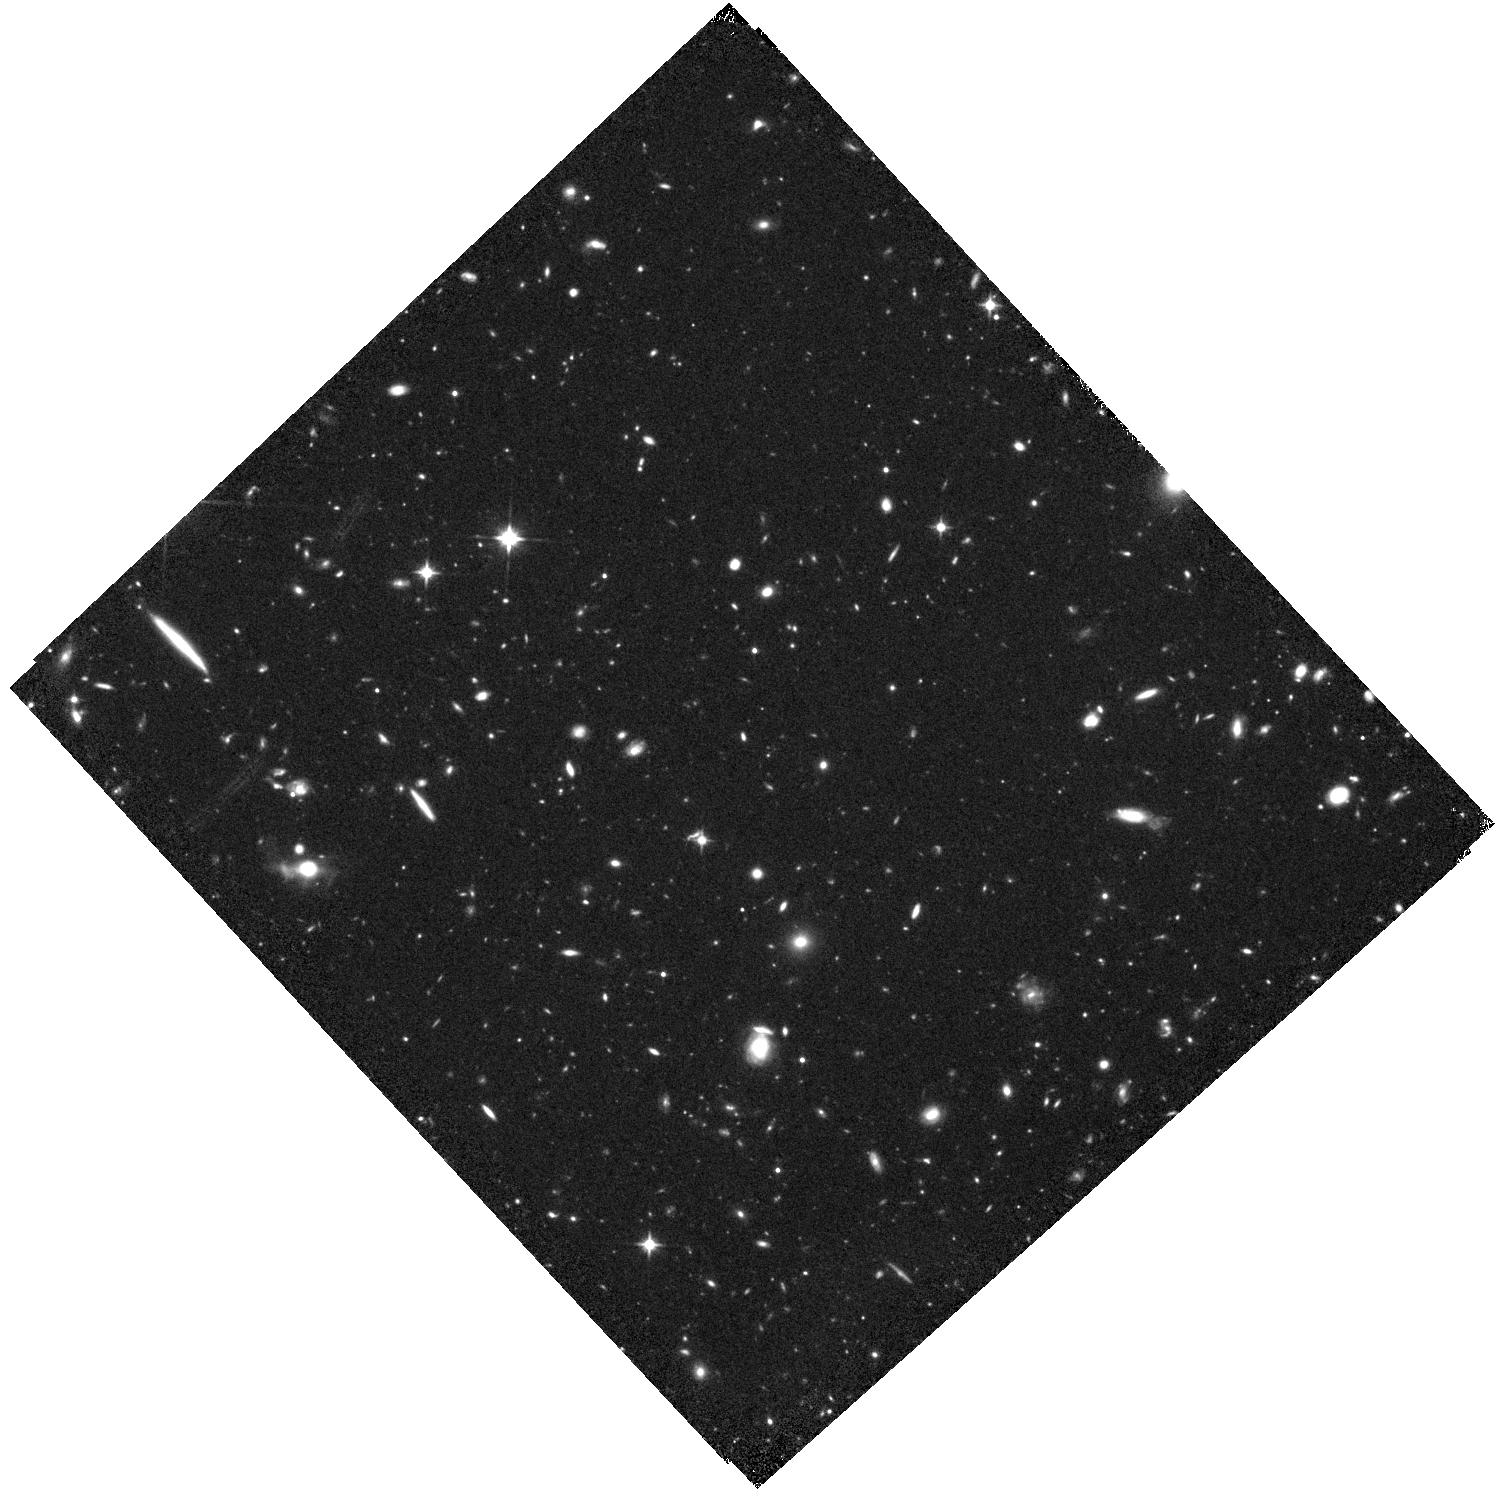
Target: CR7
Instrument: WFC3/IR
Filter: F110W
Exposure: 44 min
Observation ID: hst_14596_01_wfc3_ir_f110w_id7a01

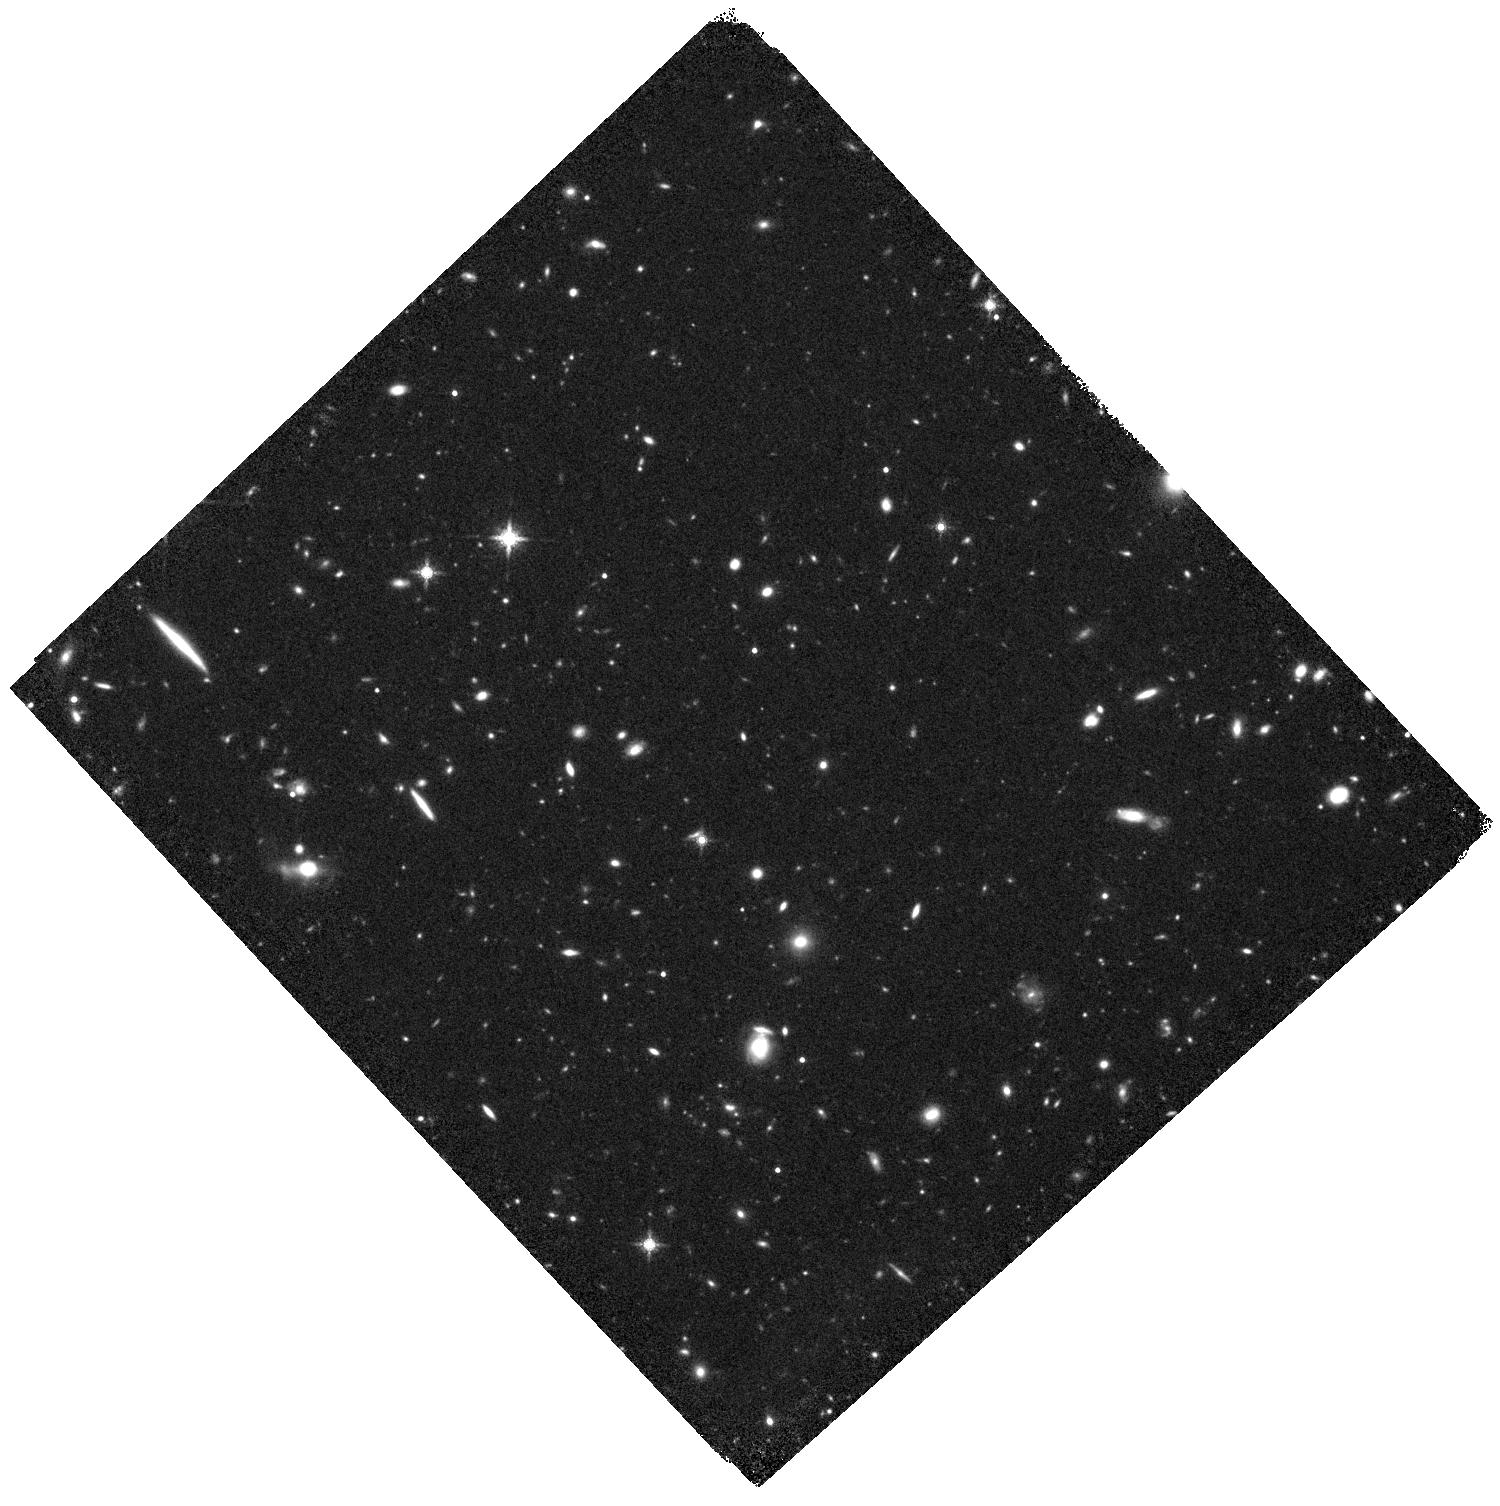
Target: CR7
Instrument: WFC3/IR
Filter: F160W
Exposure: 44 min
Observation ID: hst_14596_01_wfc3_ir_f160w_id7a01

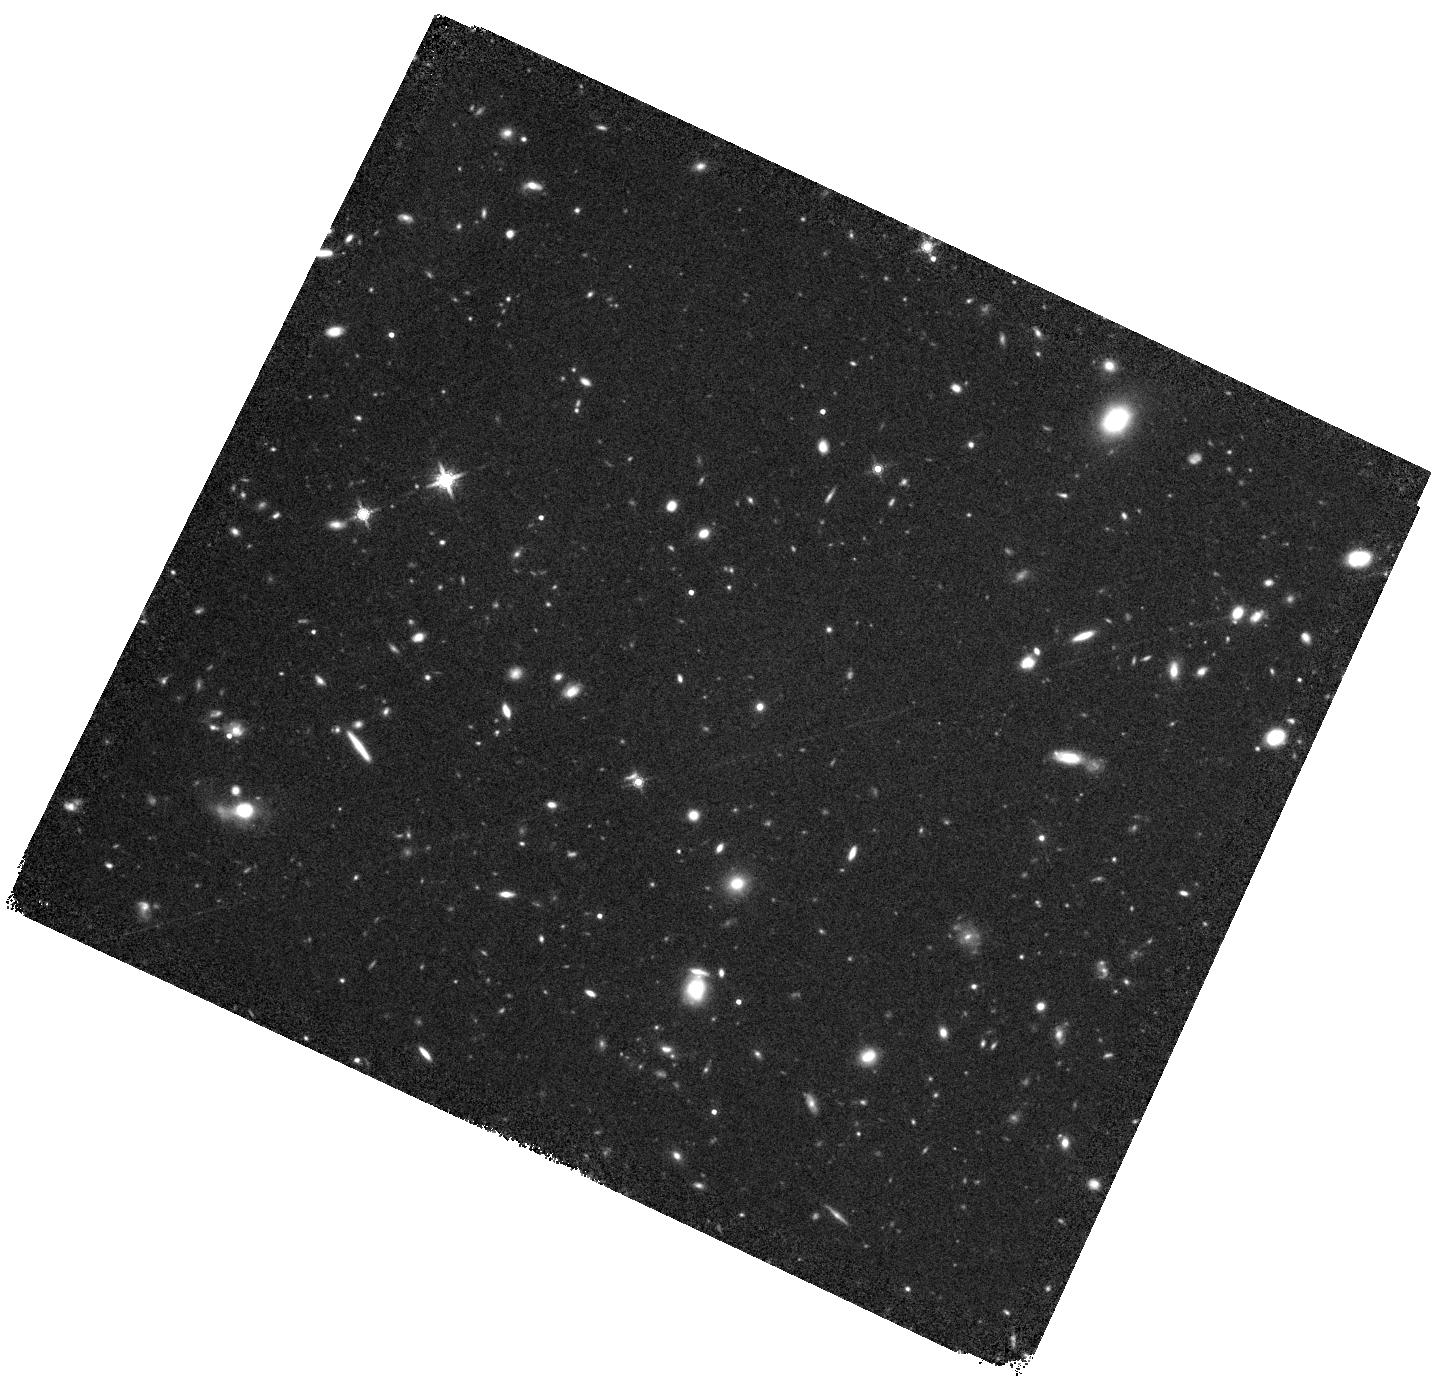
Target: CR7
Instrument: WFC3/IR
Filter: F160W
Exposure: 44 min
Observation ID: hst_14596_02_wfc3_ir_f160w_id7a02

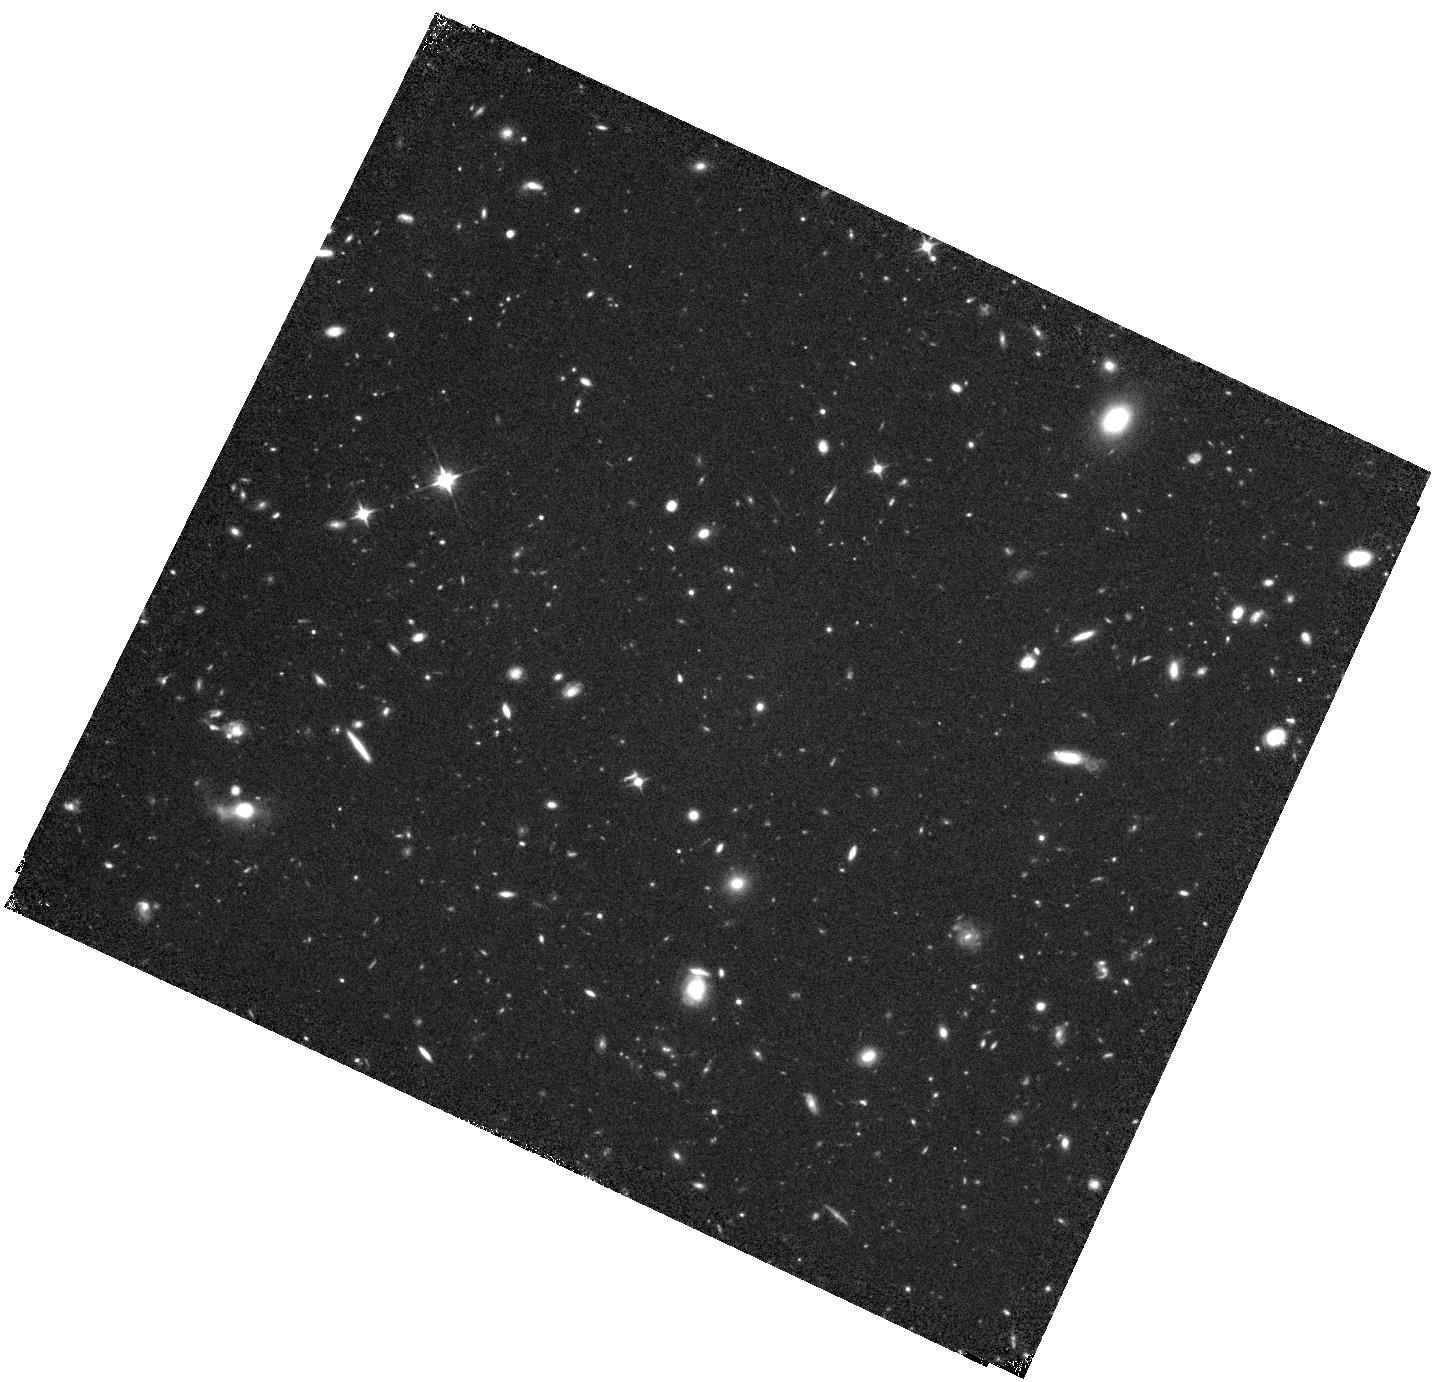
Target: CR7
Instrument: WFC3/IR
Filter: F110W
Exposure: 44 min
Observation ID: hst_14596_02_wfc3_ir_f110w_id7a02

Is Lyman Alpha Emitter CR7 Powered by a Direct Collapse Black Hole? (PI: Fan, Xiaohui)

Discoveries of luminous quasars powered by supermassive black holes (BH) with masses up to 10 billion solar masses challenge theories of early BH formation and growth, and suggests the existence of direct collapse black holes (DCBHs) with masses >10^4 solar masses as their initial seeds. CR7 (z=6.6) is the brightest Ly alpha emitter ever discovered, with strong HeII emission line and no metal lines, suggesting that it could be the first Population III galaxy formed in a metal-free environment. Alternatively, its properties can also be explained by an AGN powered by a DCBH in the last stage of its accretion at 10^(6-7) solar masses. If it is a DCBH-powered AGN, CR7 is expected to vary at >0.1 mag level in month to year timescales. We propose to carry out new HST/WFC3 F110W and F125W observations in two separate visits. This, combined with archival observations in 2012, will measure the variability of CR7 with rest-frame time lags ranging from 50 days to 300 days. If any significant variability is detected, this will conclusively show that CR7 is a AGN, and is highly likely powered by a DCBH. Its variability property will put a first constraint on models of DCBH accretion; a lack of variability, on the other hand, would strongly suggest CR7 to be powered by Pop-III stars. This modest 4-orbit HST program could help identify either the first DCBH or the first Pop-III galaxy in the early universe, an exciting prospect for future investigations in the JWST era.